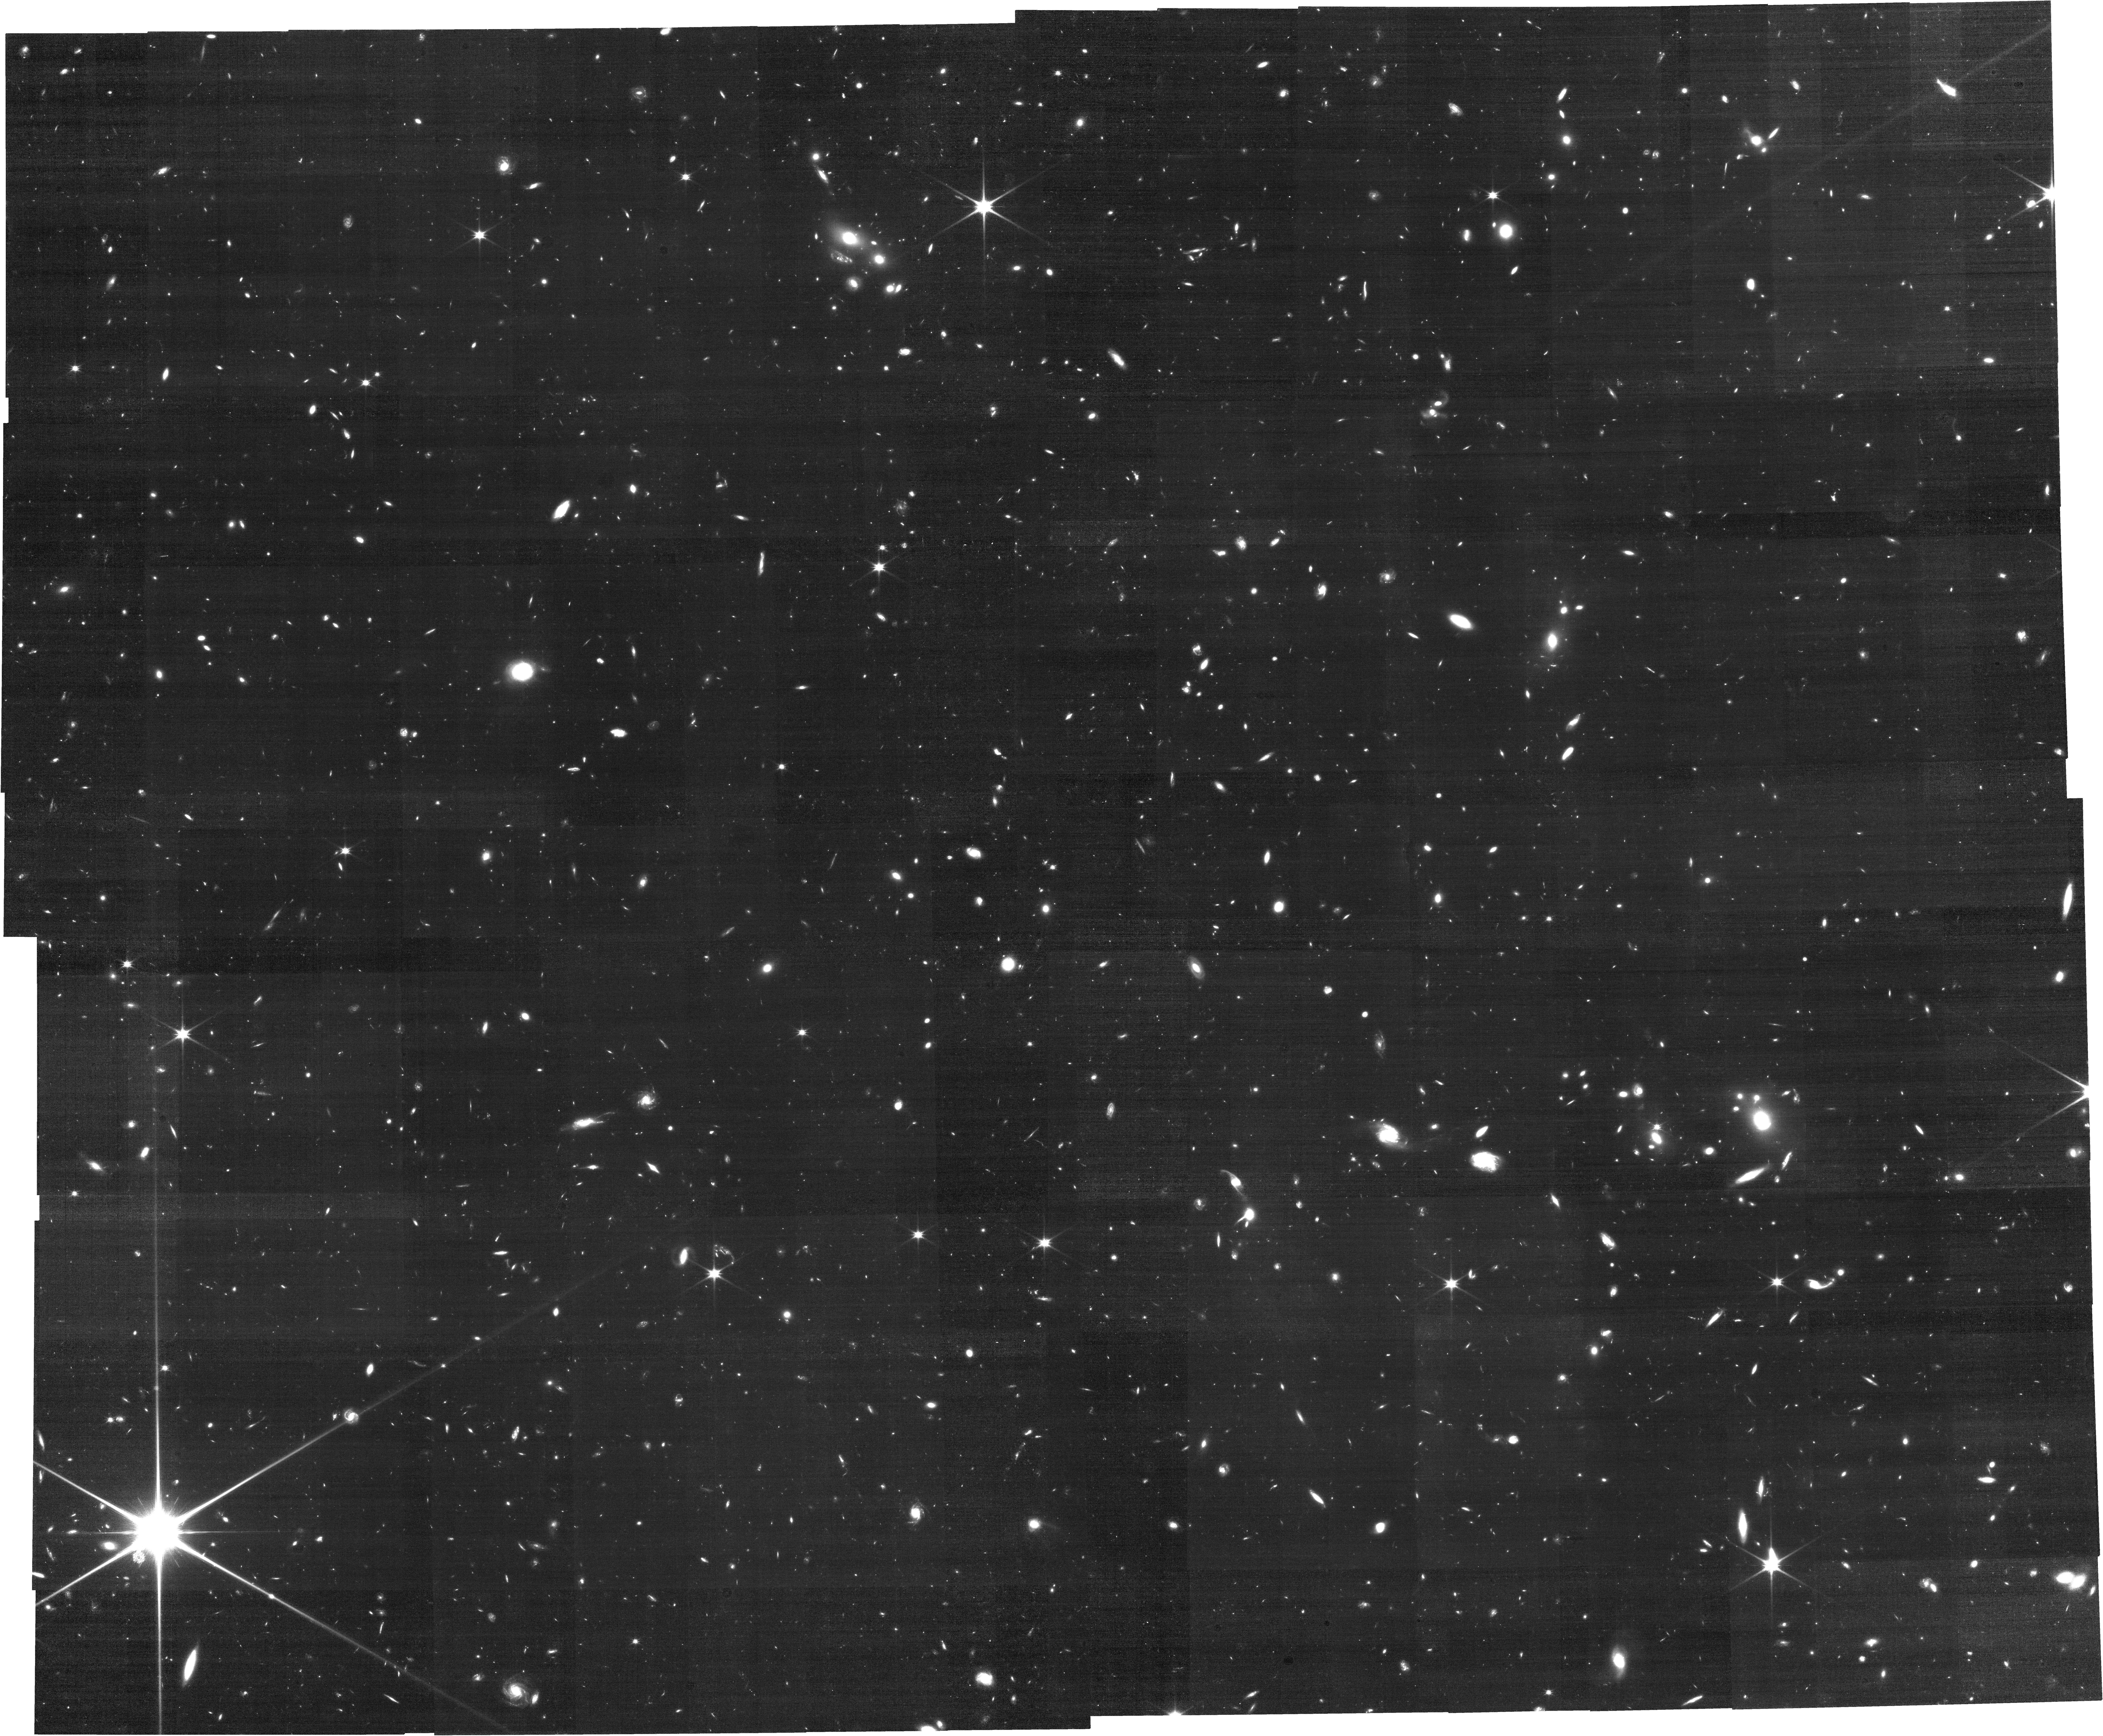
Target: J1007+2115. Instrument: NIRCAM. Filter: F115W. Exposure: 2.1 h. Observation ID: jw02073-o003_t001_nircam_clear-f115w

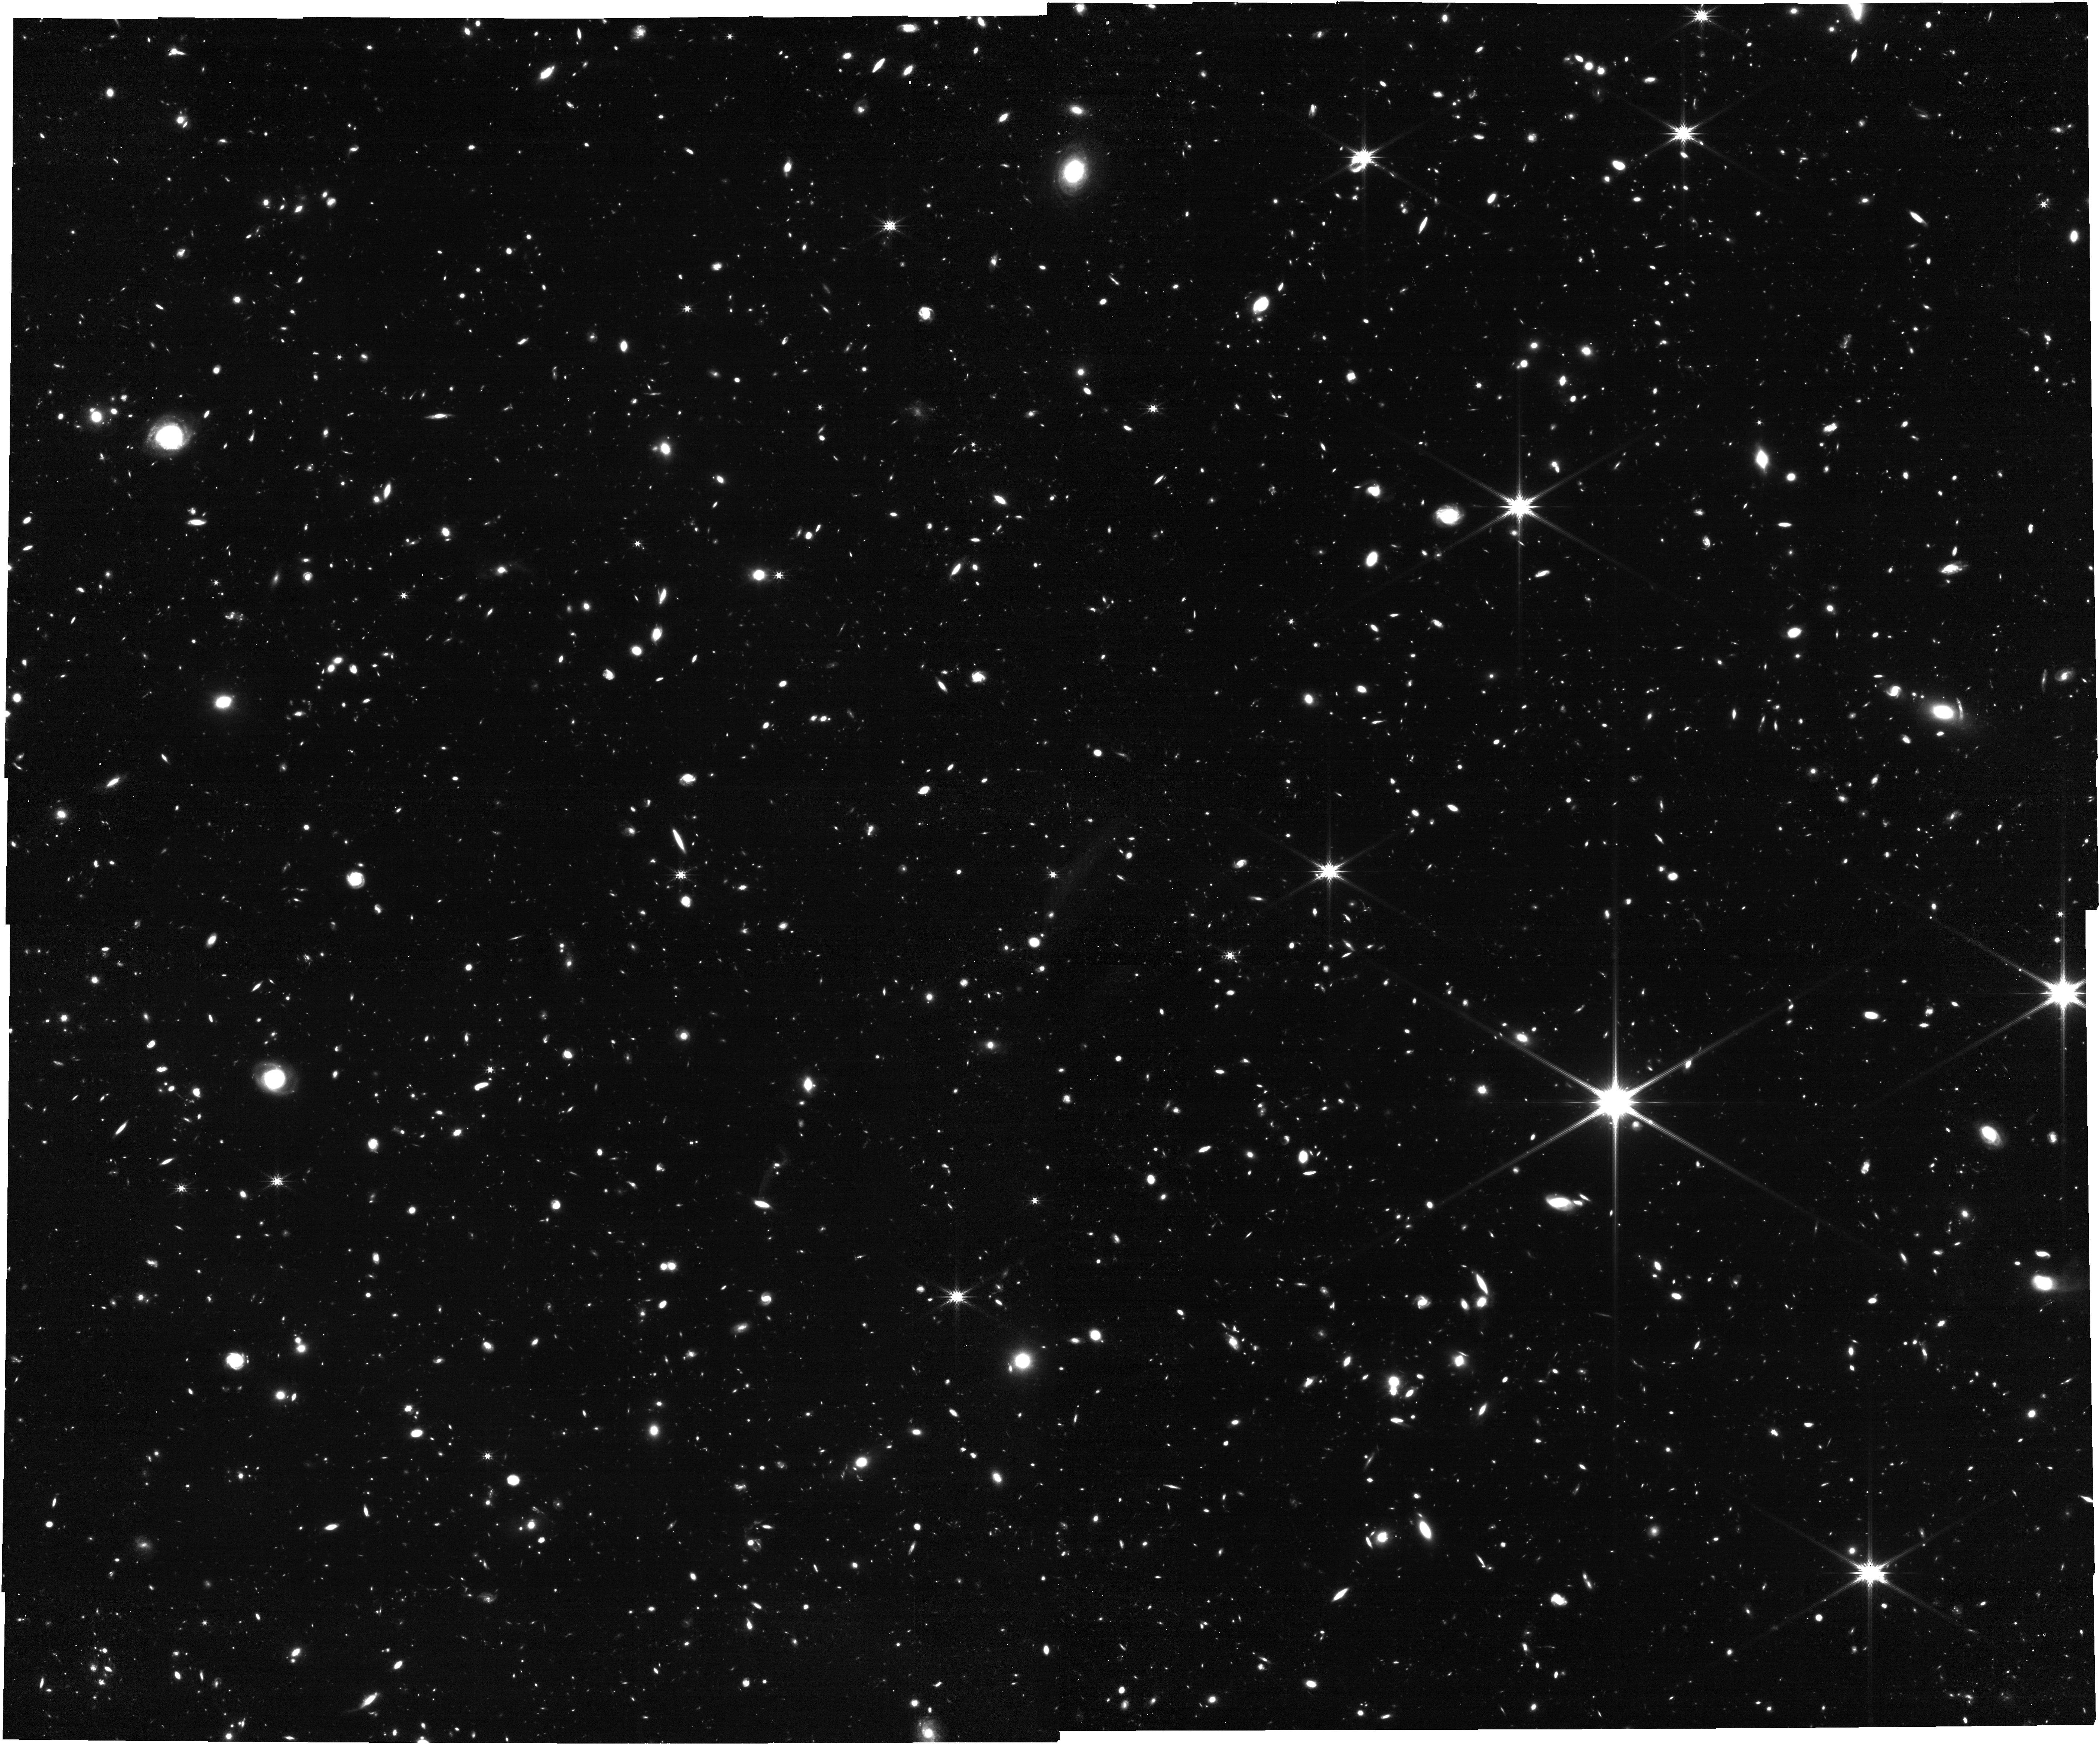
Target: DESJ0252-0503. Instrument: NIRCAM. Filter: F277W. Exposure: 1.4 h. Observation ID: jw02073-o001_t002_nircam_clear-f277w

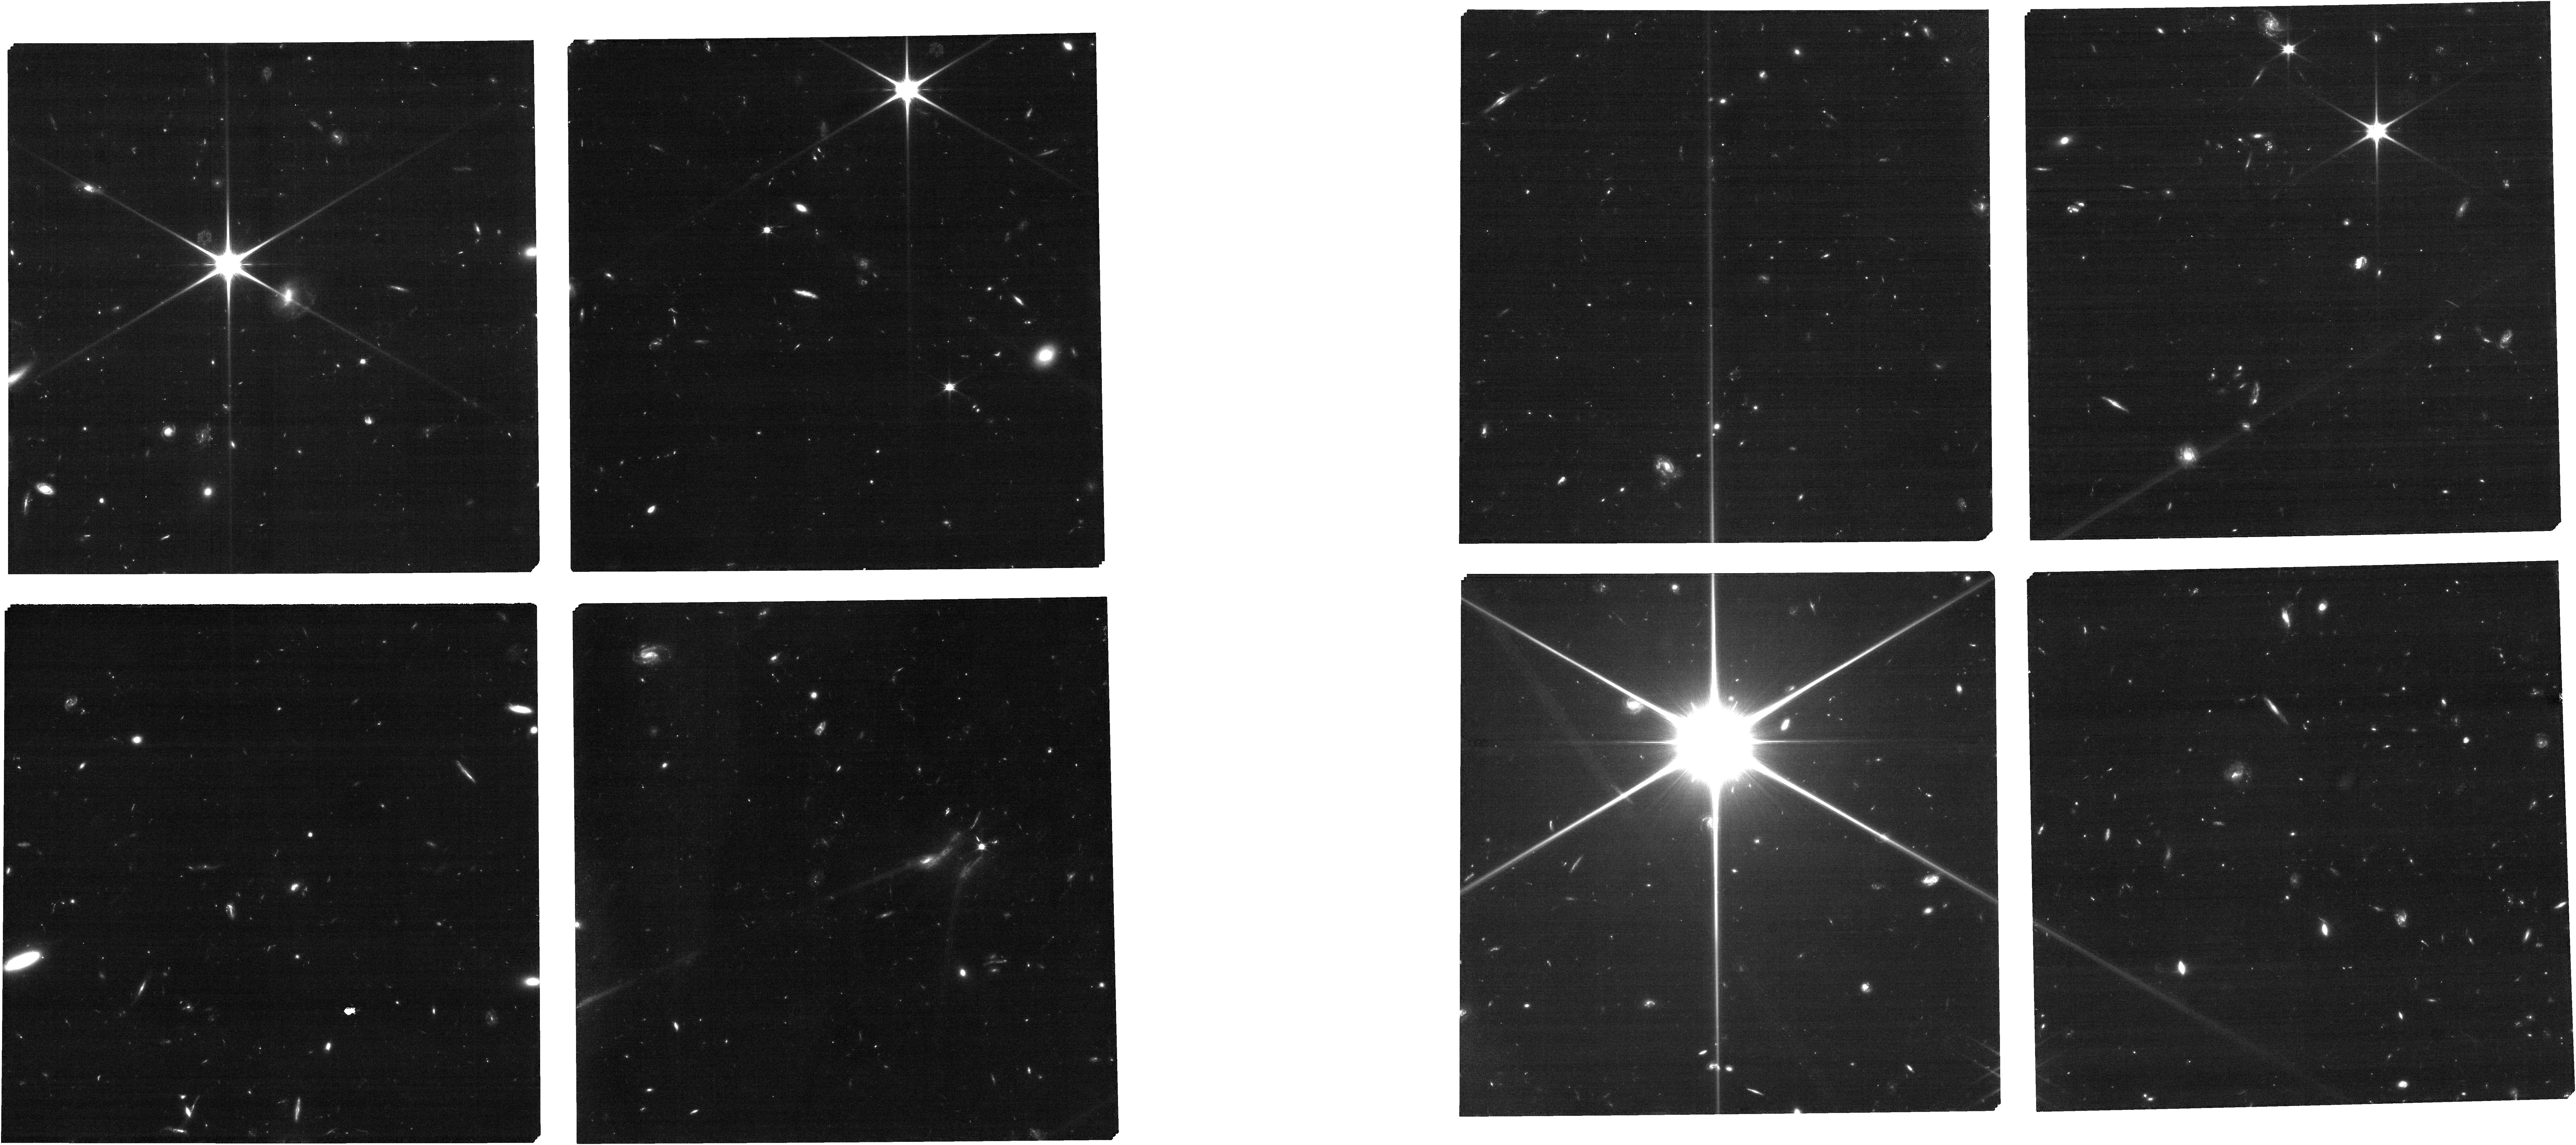
Target: J1007-eMPT-target-pointing0. Instrument: NIRCAM. Filter: F090W. Exposure: 1.2 h. Observation ID: jw02073-o006_t010_nircam_clear-f090w

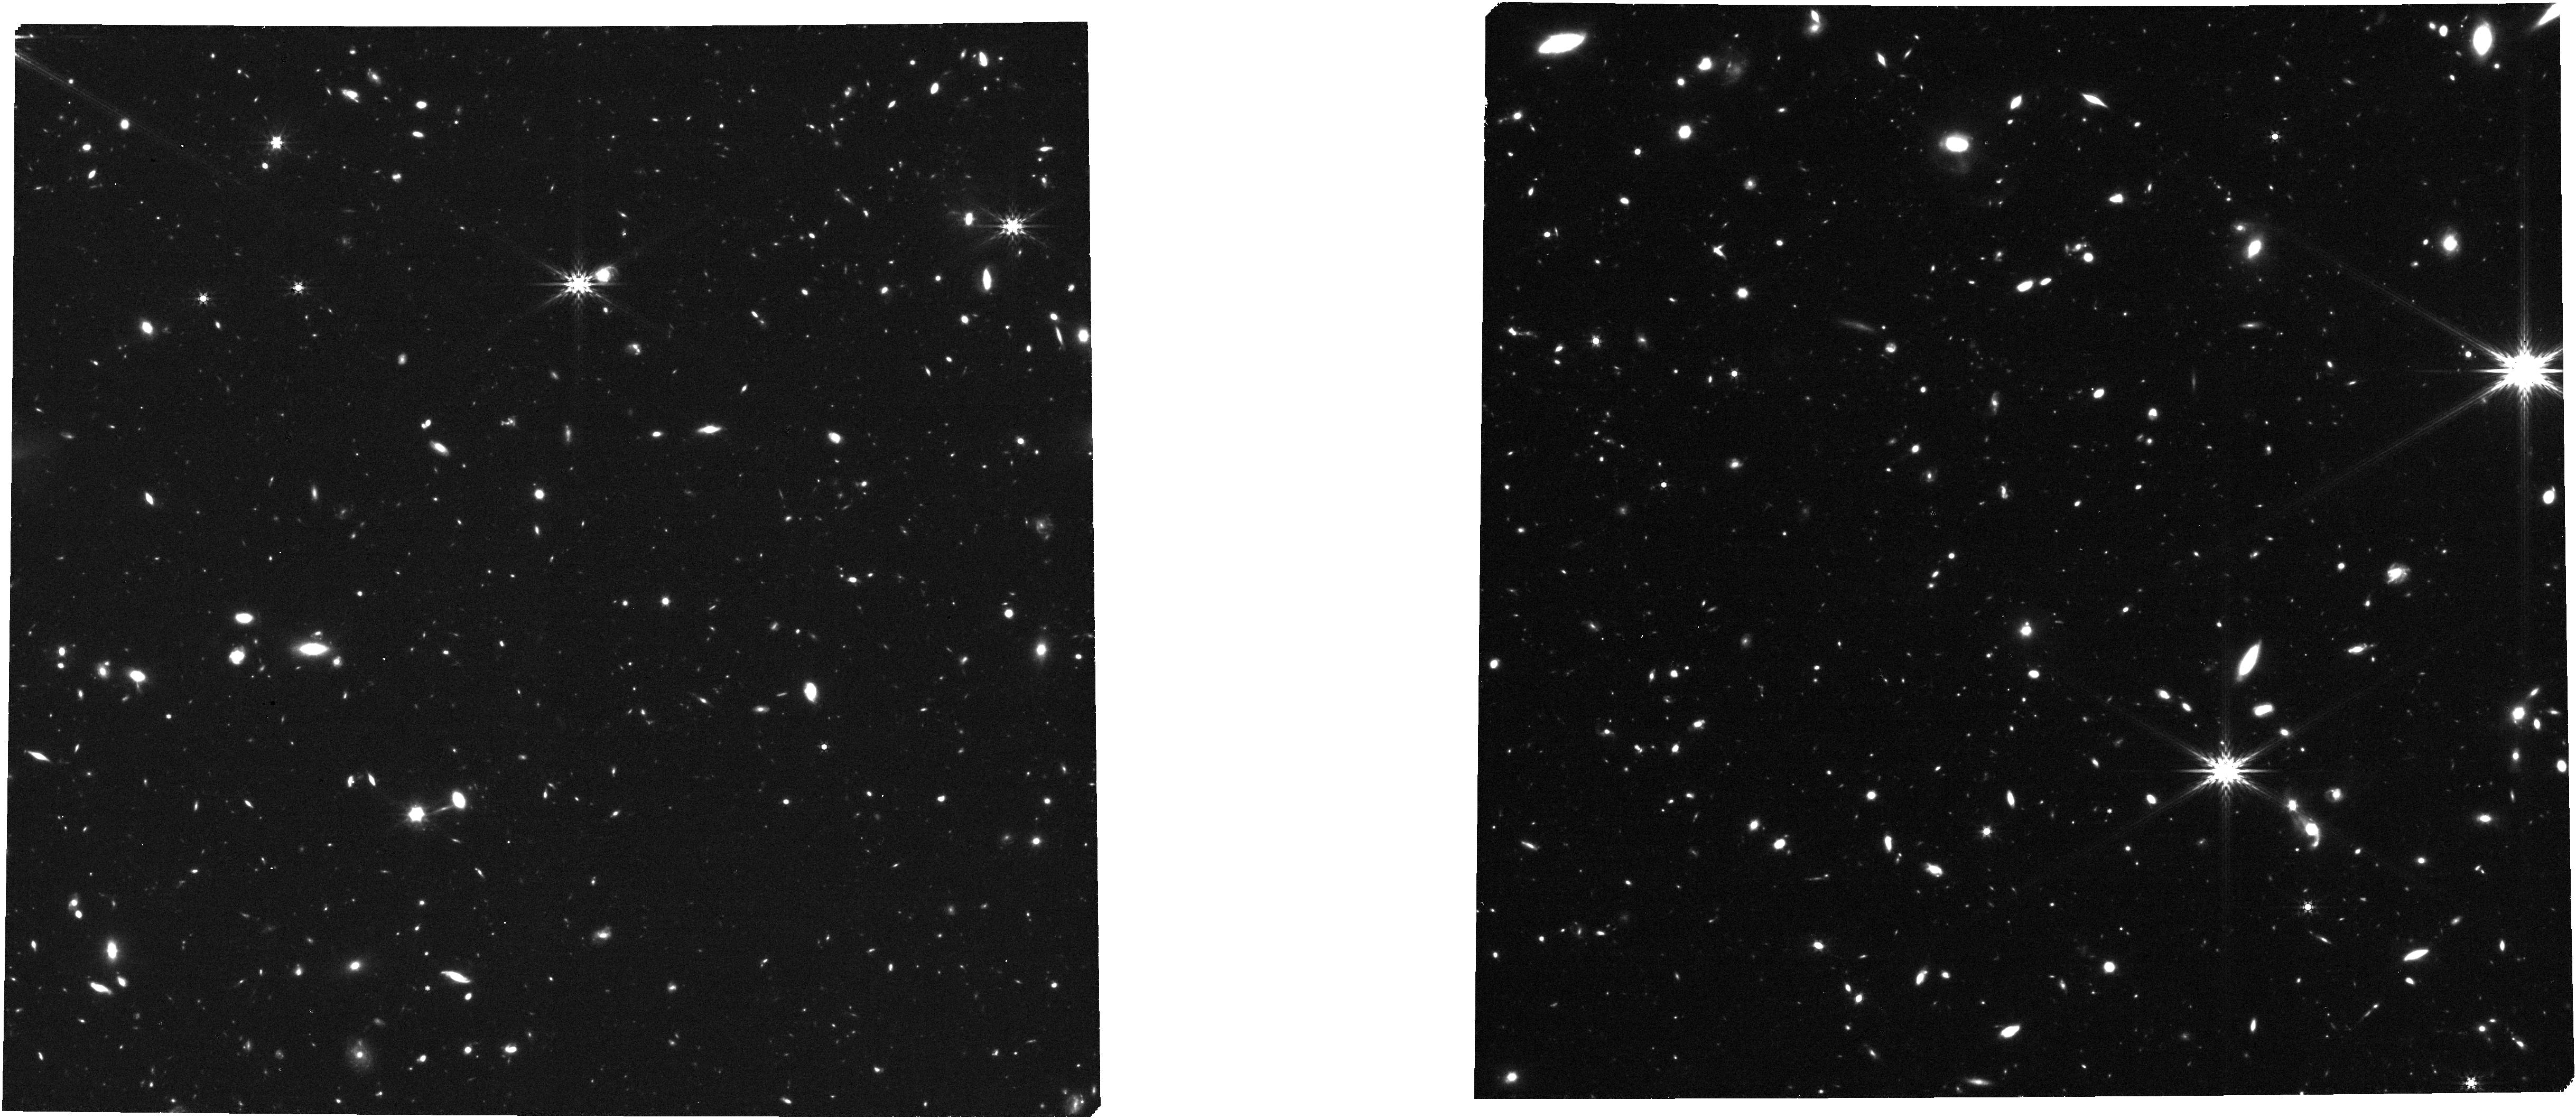
Target: J0252-eMPT-target-pointing1. Instrument: NIRCAM. Filter: F444W. Exposure: 37 min. Observation ID: jw02073-o007_t014_nircam_clear-f444w

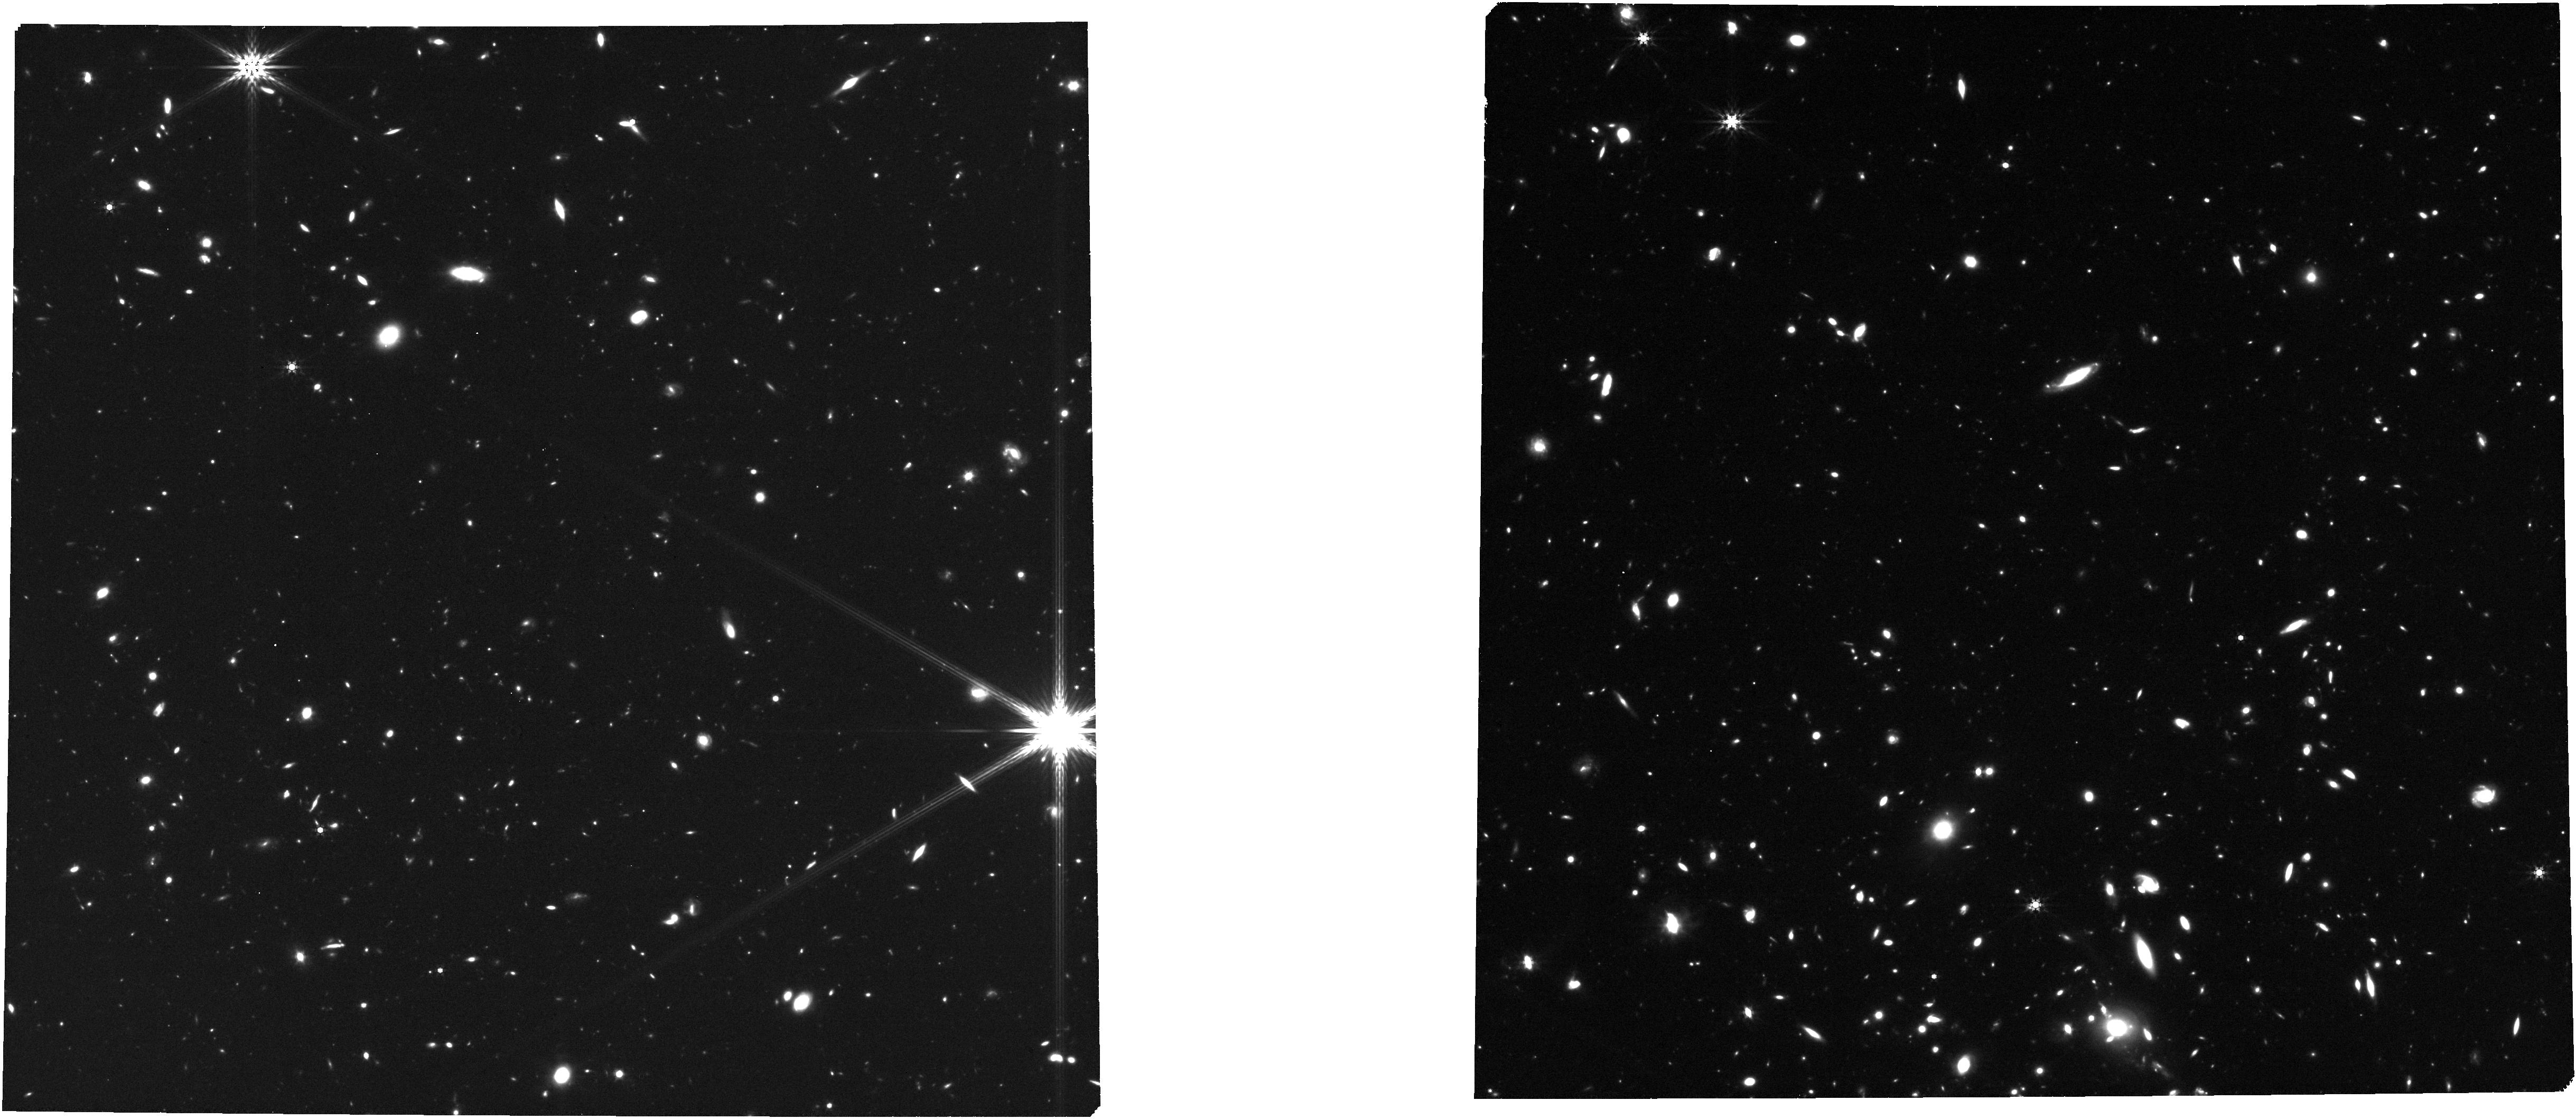
Target: J1007-eMPT-target-pointing1-upd. Instrument: NIRCAM. Filter: F444W. Exposure: 1.2 h. Observation ID: jw02073-o008_t012_nircam_clear-f444w

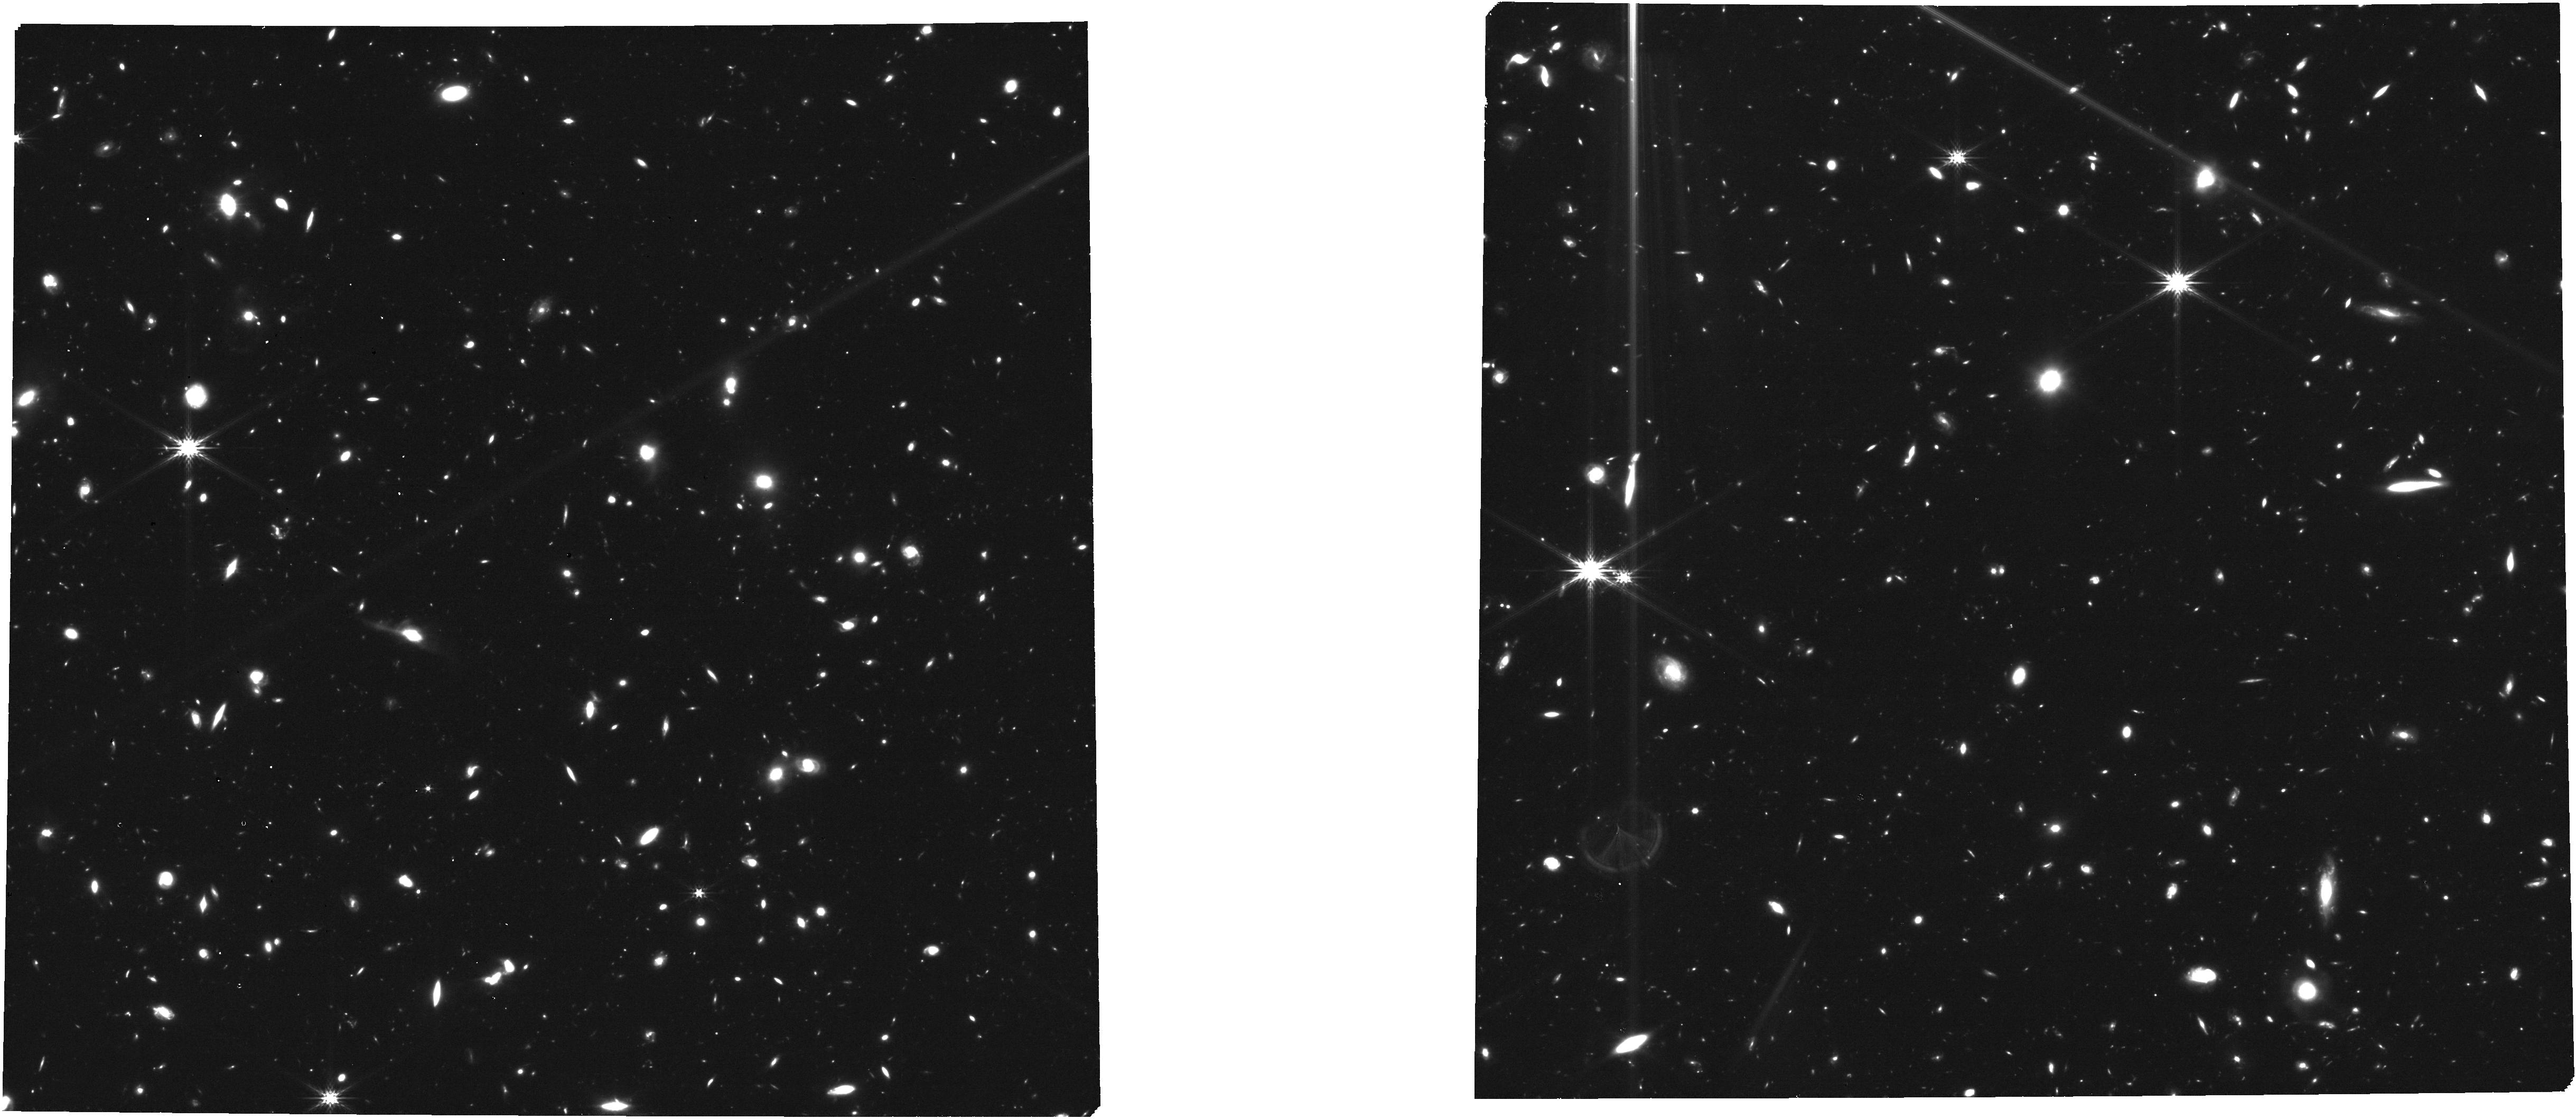
Target: J0252-eMPT-target-pointing0. Instrument: NIRCAM. Filter: F277W. Exposure: 37 min. Observation ID: jw02073-o002_t013_nircam_clear-f277w

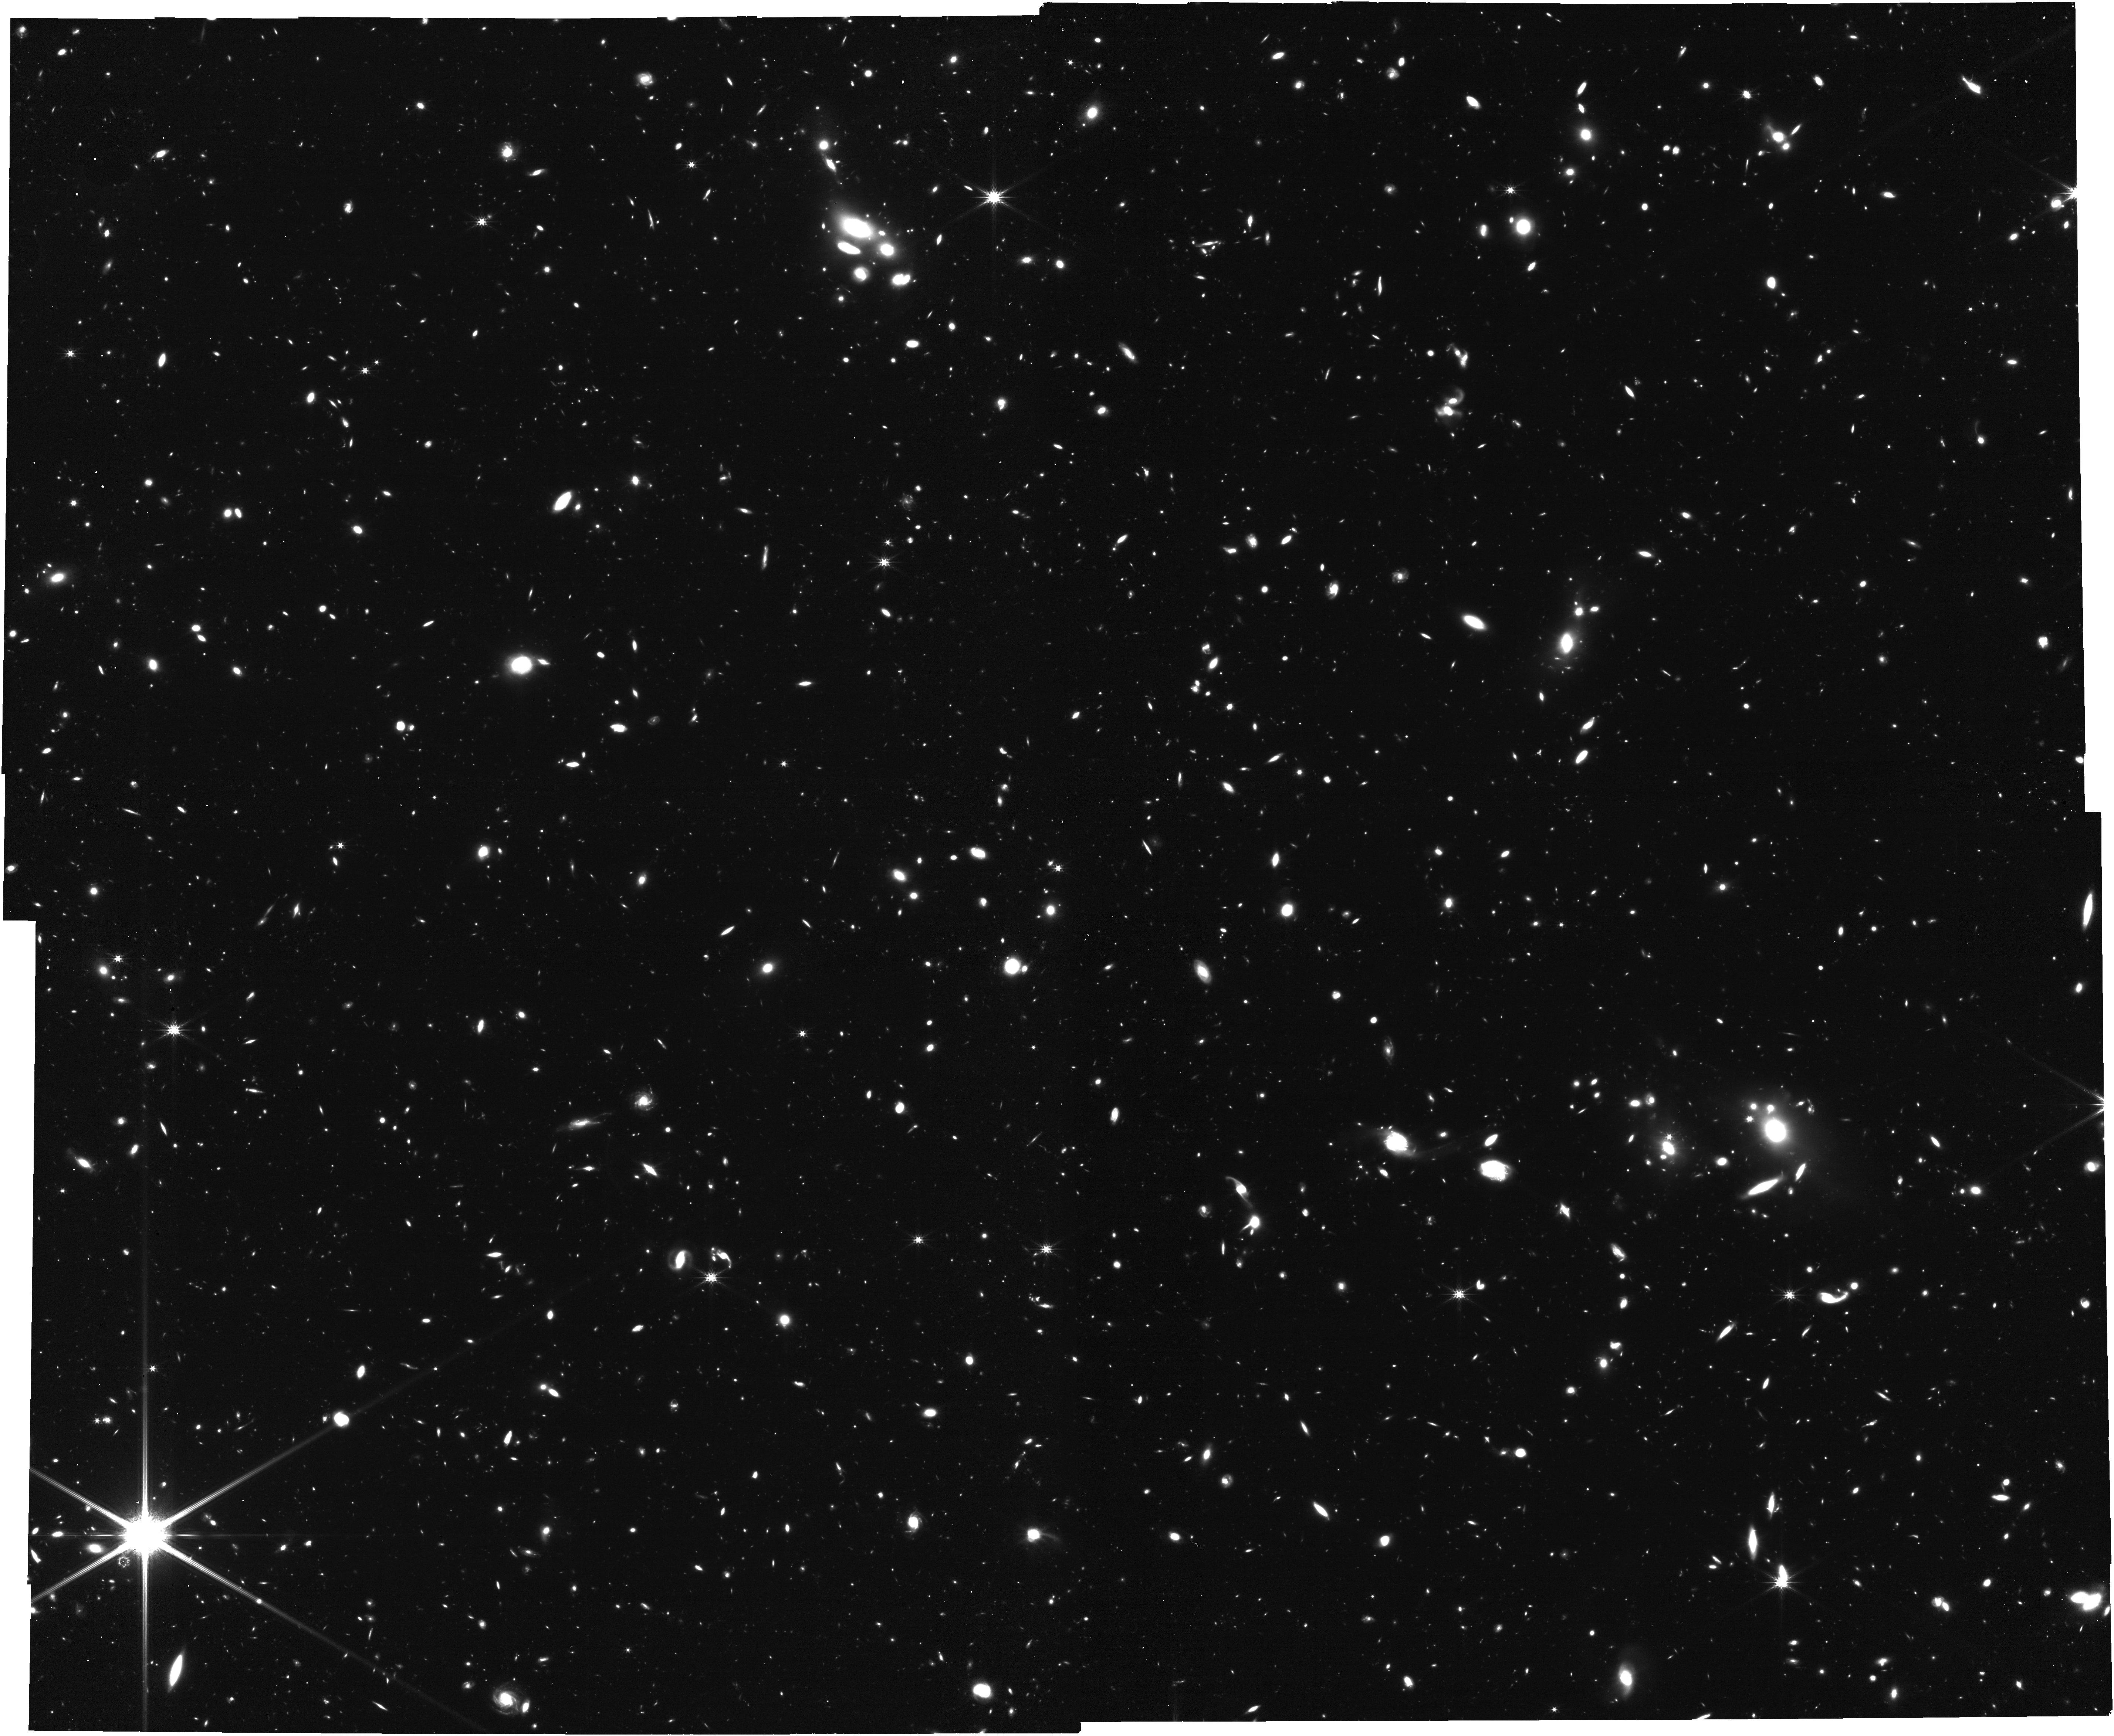
Target: J1007+2115. Instrument: NIRCAM. Filter: F277W. Exposure: 2.1 h. Observation ID: jw02073-o003_t001_nircam_clear-f277w

Towards Tomographic Mapping of Reionization Epoch Quasar Light-Echoes with JWST (PI: Hennawi, Joseph)

The existence of luminous quasars at z>7, just 800 Myr after the Big Bang challenges our understanding of supermassive black hole (SMBH) growth. In the standard picture, there is not enough time to grow their > 10^9 M_sun SMBHs unless one invokes initial seeds >1000 M_sun formed via exotic processes. During the epoch of reionization, the quasar radiation sources a cosmological-scale HII region encoding its radiative history. Careful analysis of these proximity zones along the quasar sightline reveals a puzzling discrepancy. The quasar lifetimes are far too short to grow their SMBHs, implying at z > 7 either: 1) SMBHs grow faster than allowed by general relativity and the Eddington limit, obviating the need for massive seeds, or 2) the bulk of SMBH growth is enshrouded by dust. This degeneracy, inherent to 1D measurements along the quasar line-of-sight, can be broken using background (b/g) galaxies as Ly-alpha absorption probes to tomographically map the 'light-echo' produced by the foreground (f/g) quasar in 3D. We propose to combine NIRCam imaging with a powerful NIRSpec/MSA redshift survey to confirm 60 galaxies around two z > 7 quasars. This will set the stage for future deep integrations to definitively detect their light-echoes providing fundamentally new insights about SMBH growth possible only with JWST. The requested data will also: 1) enable the first measurement of quasar clustering at z > 7, providing a totally independent constraint on the quasar lifetime, 2) characterize the Ly-alpha fraction for a sample of 20 galaxies in the overdense quasar environment, 3) confirm 20 f/g galaxies to be correlated with absorption lines in the b/g quasar spectra.ansa